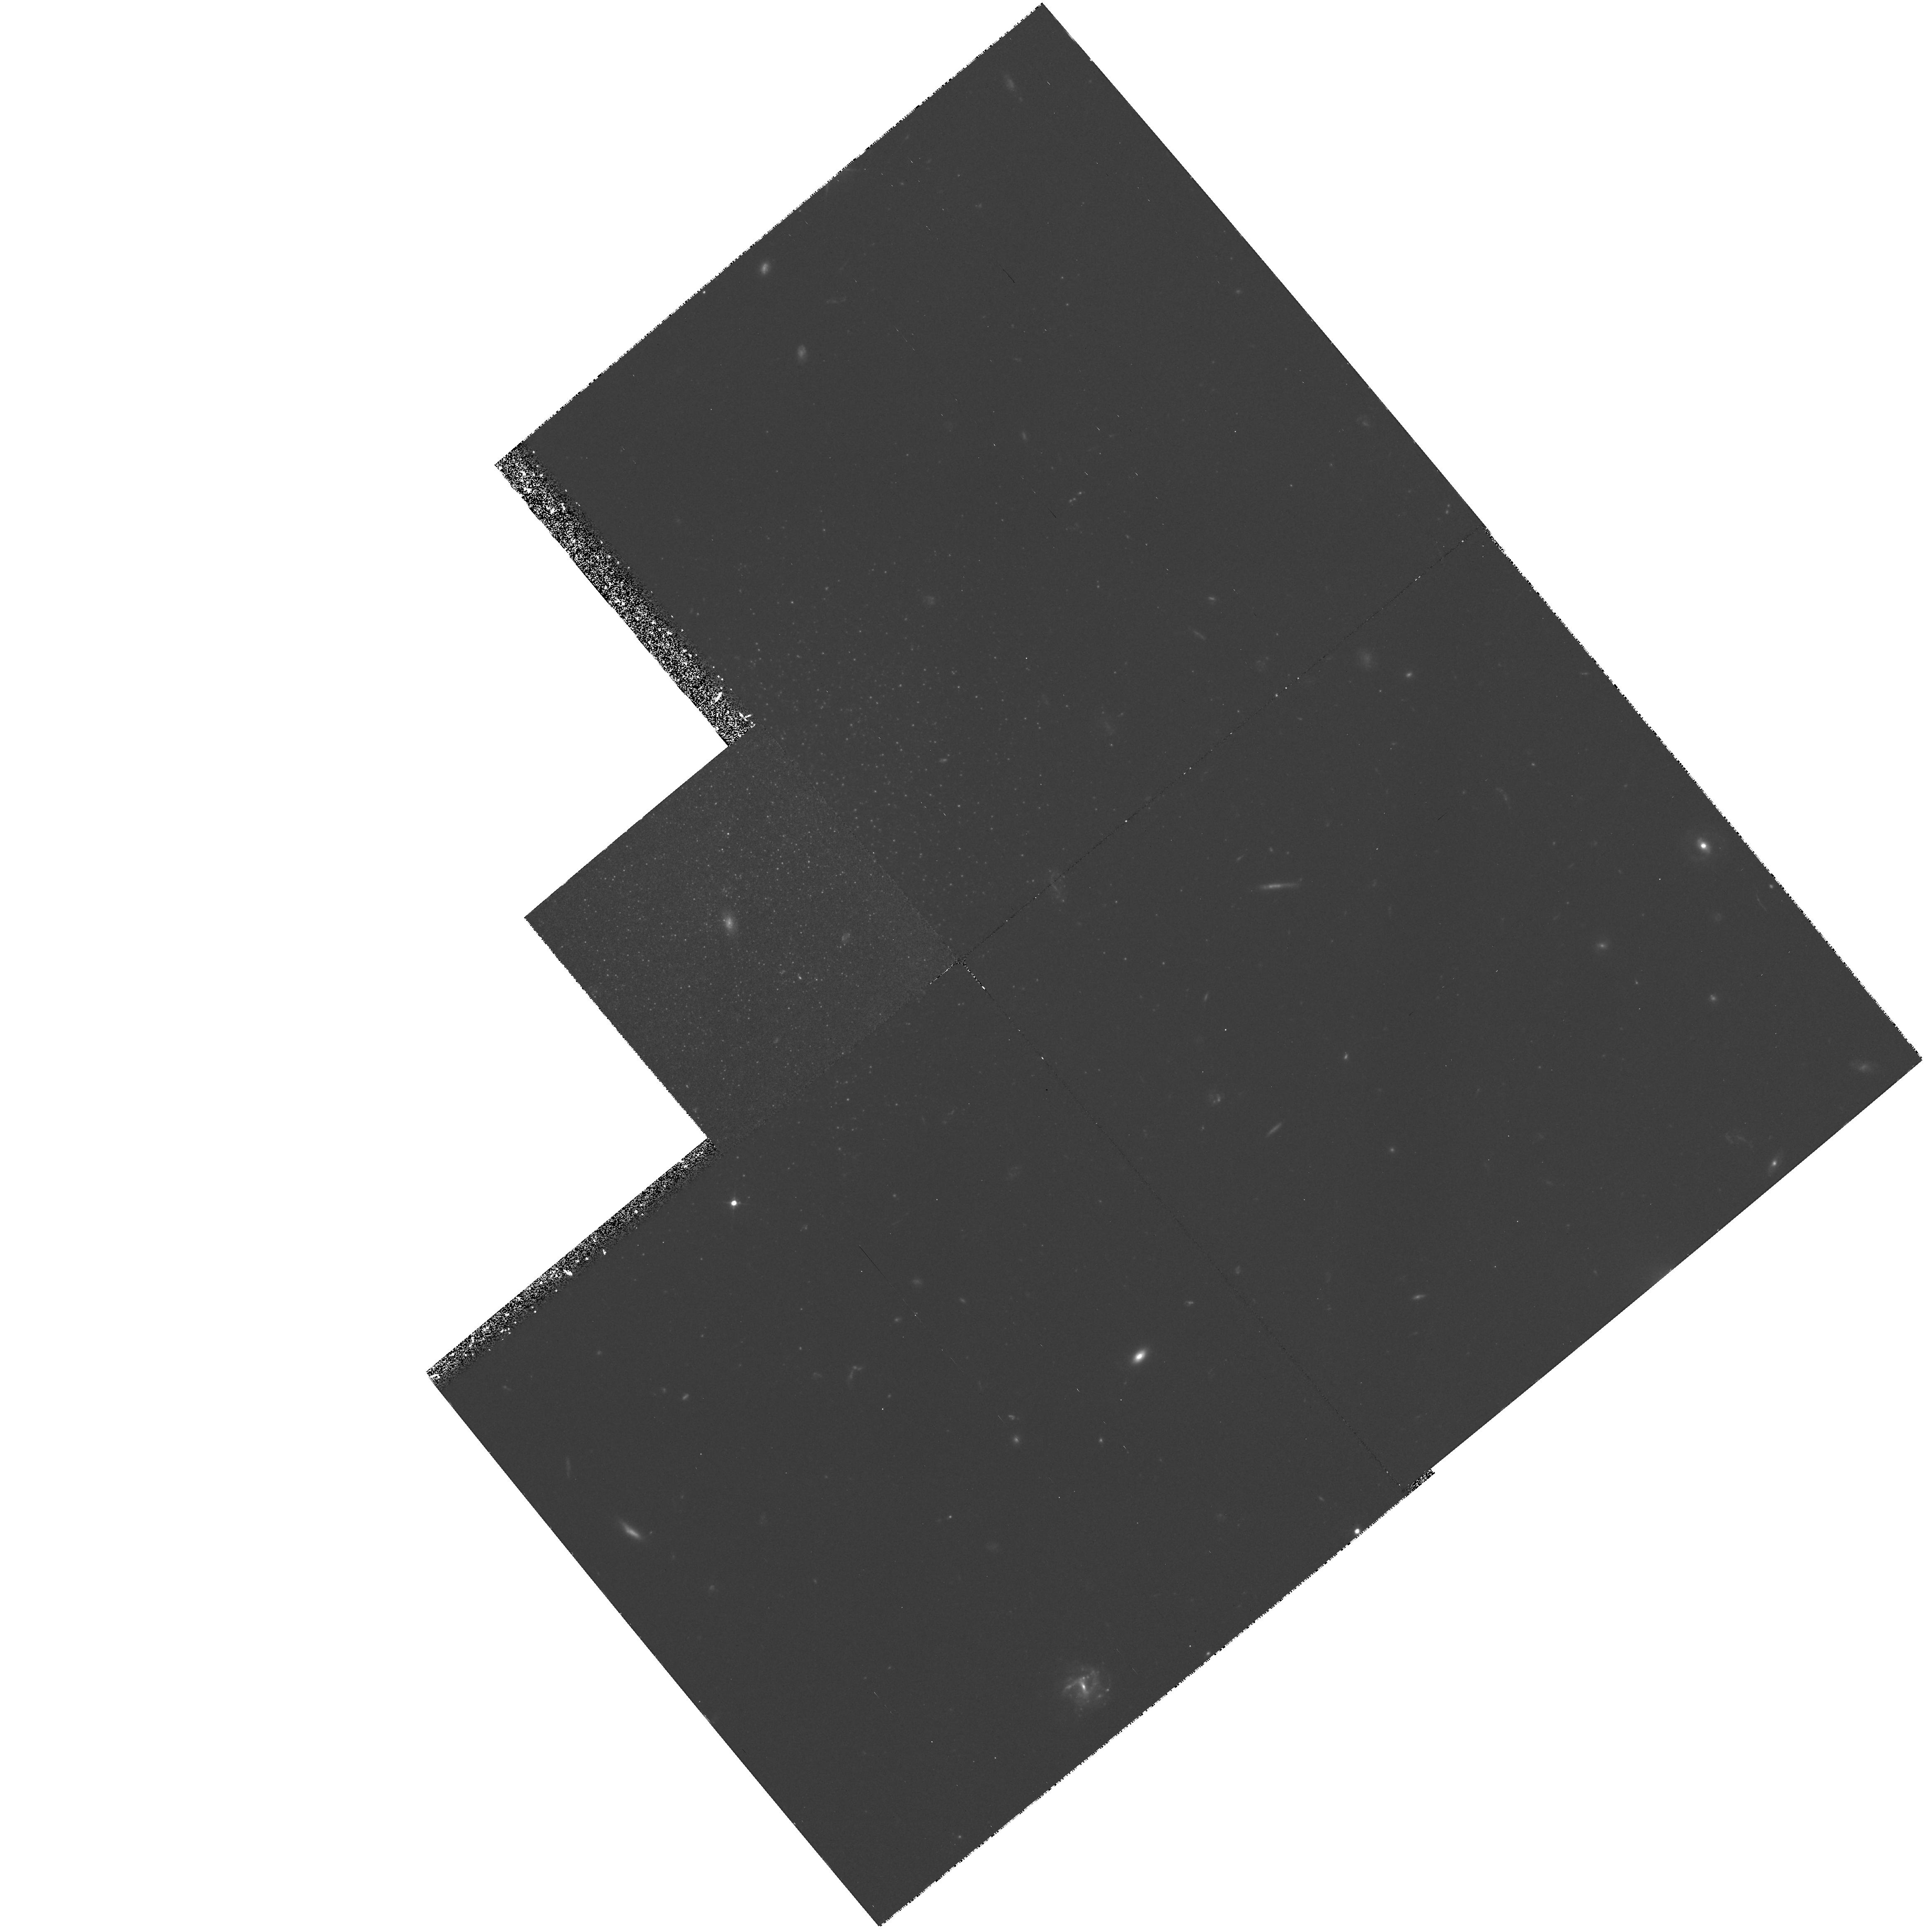
Target: GAL-100441+681522. Instrument: WFPC2/PC. Filter: F555W. Exposure: 4.9 h. Observation ID: hst_6964_02_wfpc2_pc_f555w_u3af02

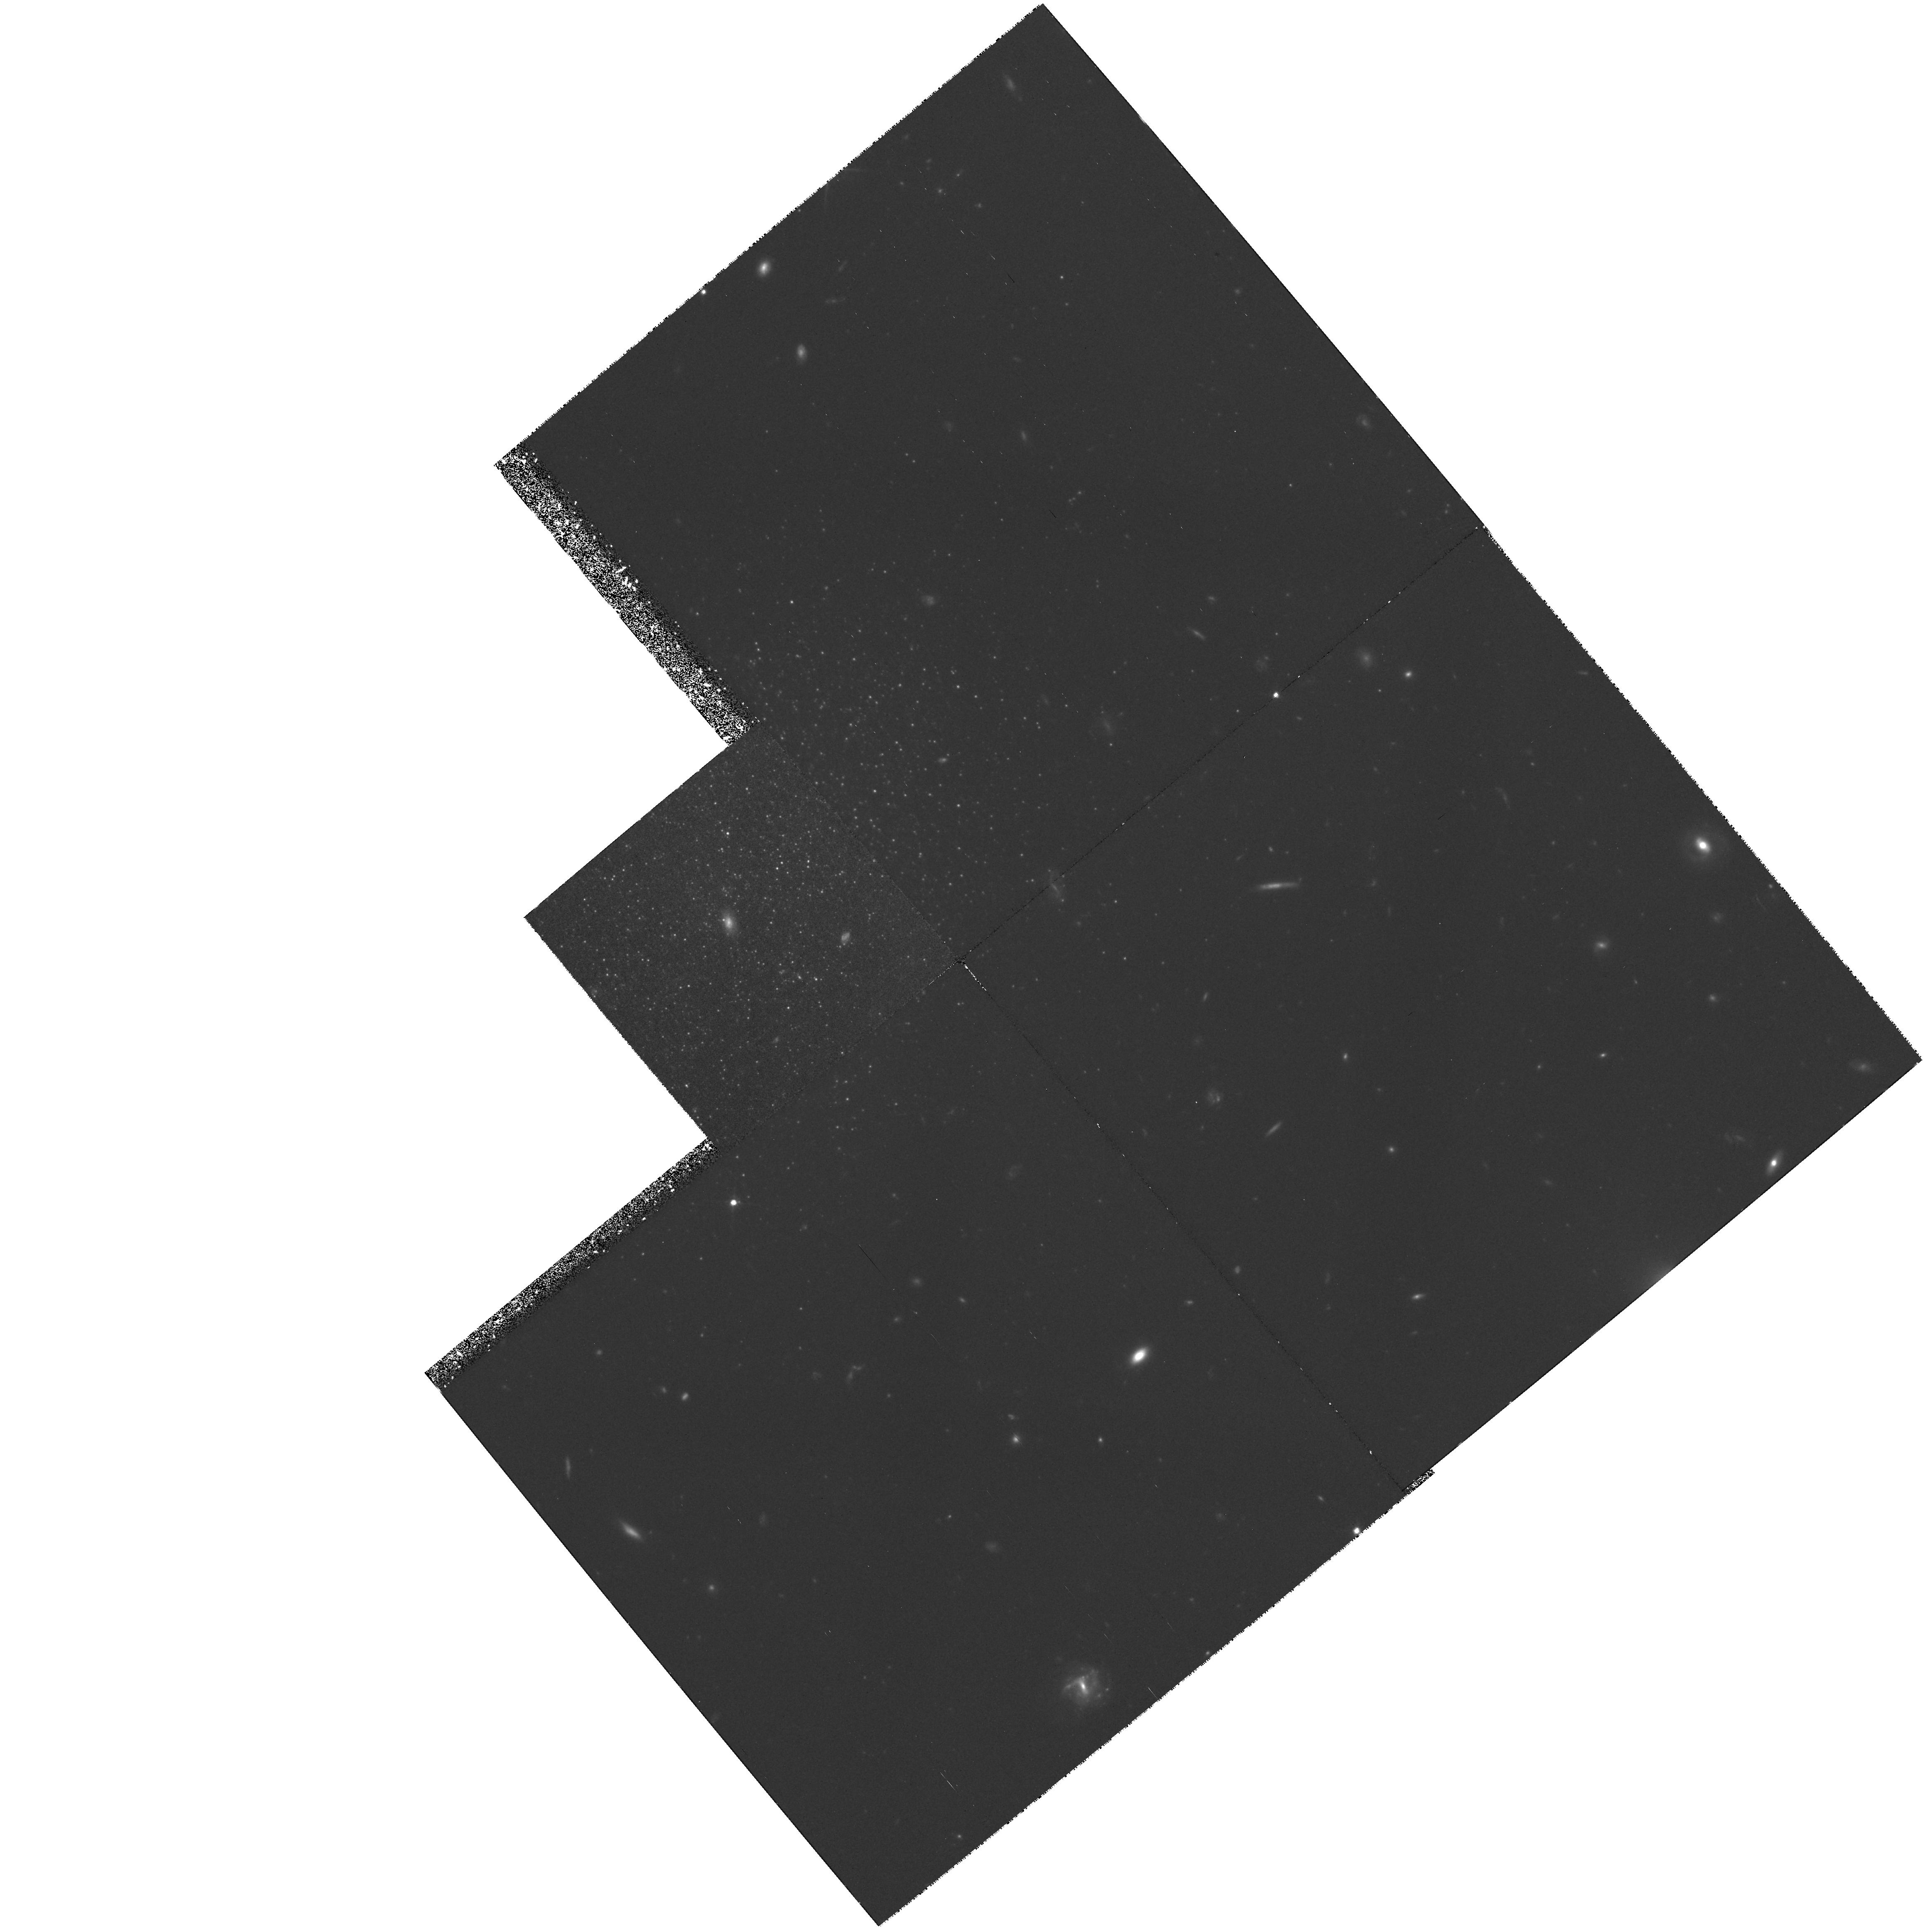
Target: GAL-100441+681522. Instrument: WFPC2/PC. Filter: F814W. Exposure: 5.9 h. Observation ID: hst_6964_01_wfpc2_pc_f814w_u3af01

PHOTOMETRY OF CANDIDATE DWARF SPHEROIDAL GALAXIES IN THE M81 GROUP (PI: Caldwell, Nelson)

The M81 group is one of the nearest groups of galaxies to our own but its properties are quite different from that of the Local Group. It has therefore provided a different evolutionary environment for its member galaxies. This team has carried out a CCD survey of the M81 group to search for analogs to the Local Group dwarf spheroidal (dSph) galaxies. We have recovered all of the M81 dwarf candidates previously identified in photographic surveys and, in addition, have discovered six new systems whose surface brightnesses and apparent sizes place them within the range of values found for the Local Group dSphs. In this proposal we request HST time to image two of the candidate M81 group dSph systems. The proposed observations will allow construction of color- magnitude diagrams covering the upper two magnitudes of the red giant branch and will allow a determination of their distance (via the luminosity of the giant branch tip), an estimate of their mean abundance (via the mean giant branch color) and a first estimate of their star formation history (via the frequency of occurrence of upper-AGB stars). Comparison of these results with those for the Local Group dSphs will then help define the dependence of the formation and evolution of these low luminosity galaxies on the local conditions.